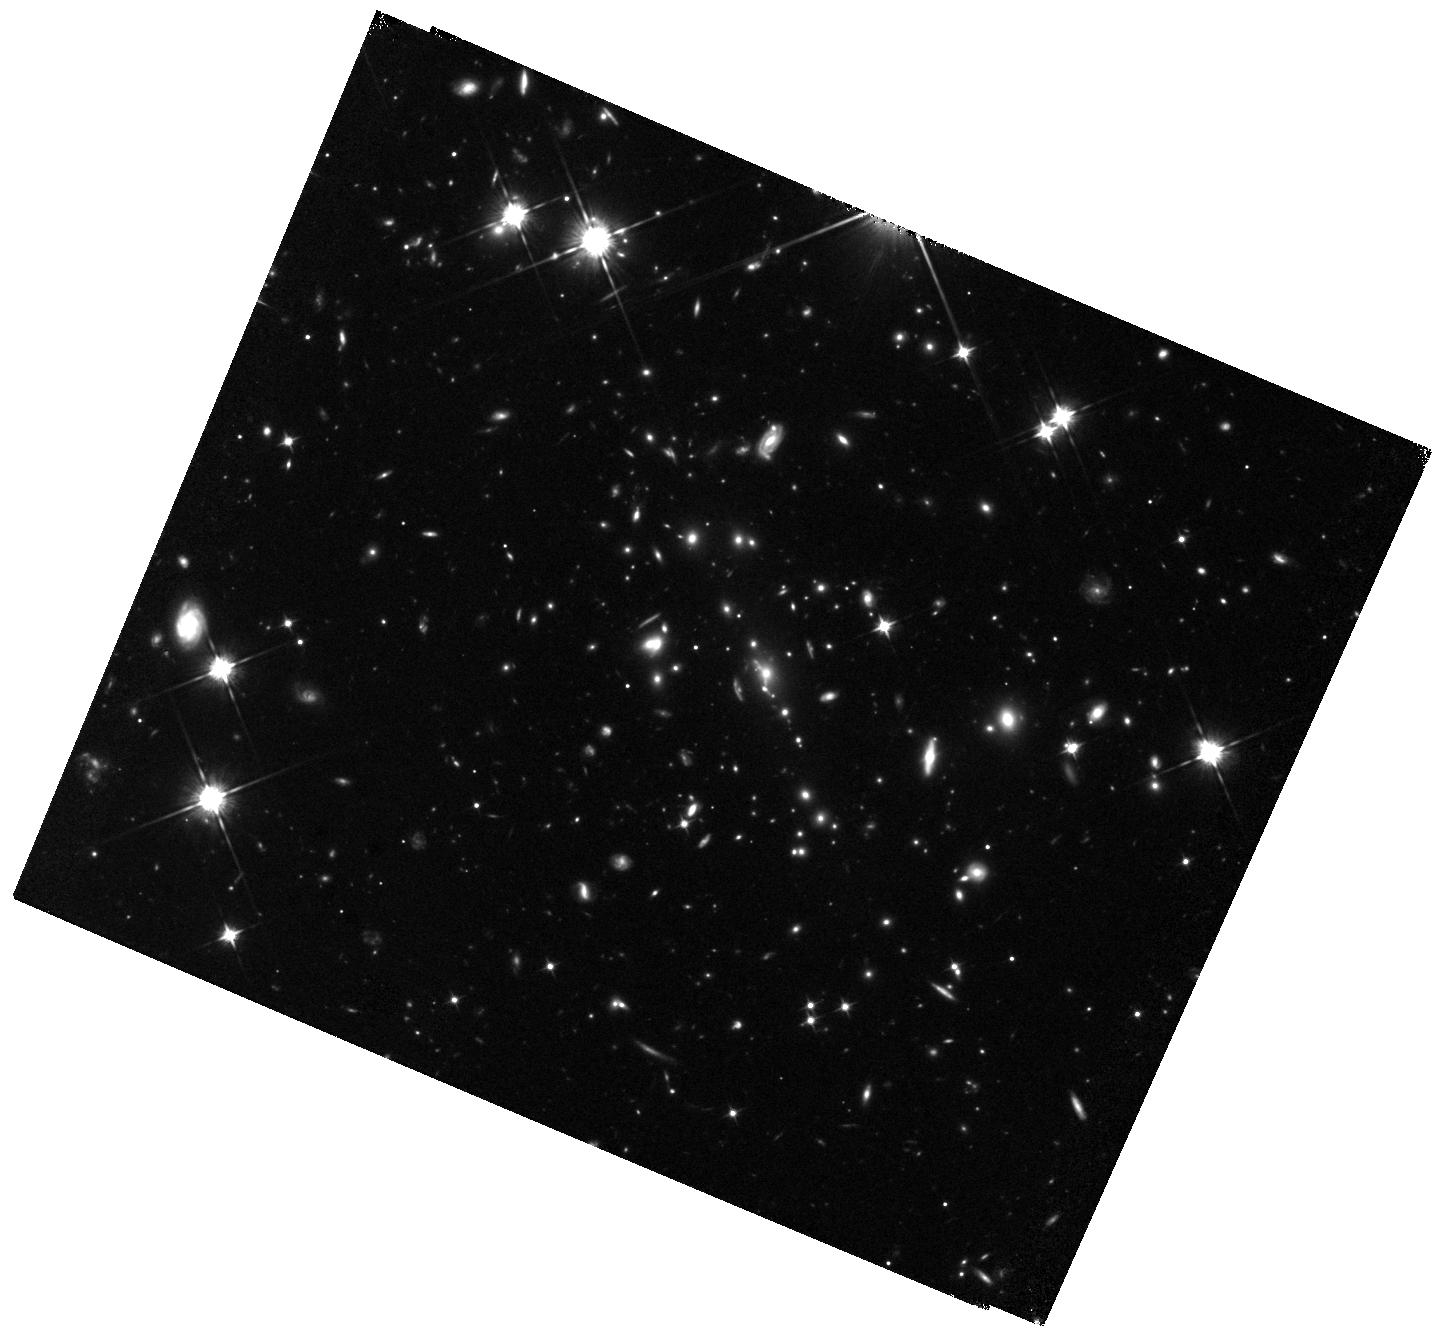
Target: SPT0615-JD. Instrument: WFC3/IR. Filter: F105W. Exposure: 47 min. Observation ID: hst_15920_01_wfc3_ir_f105w_ie5a01

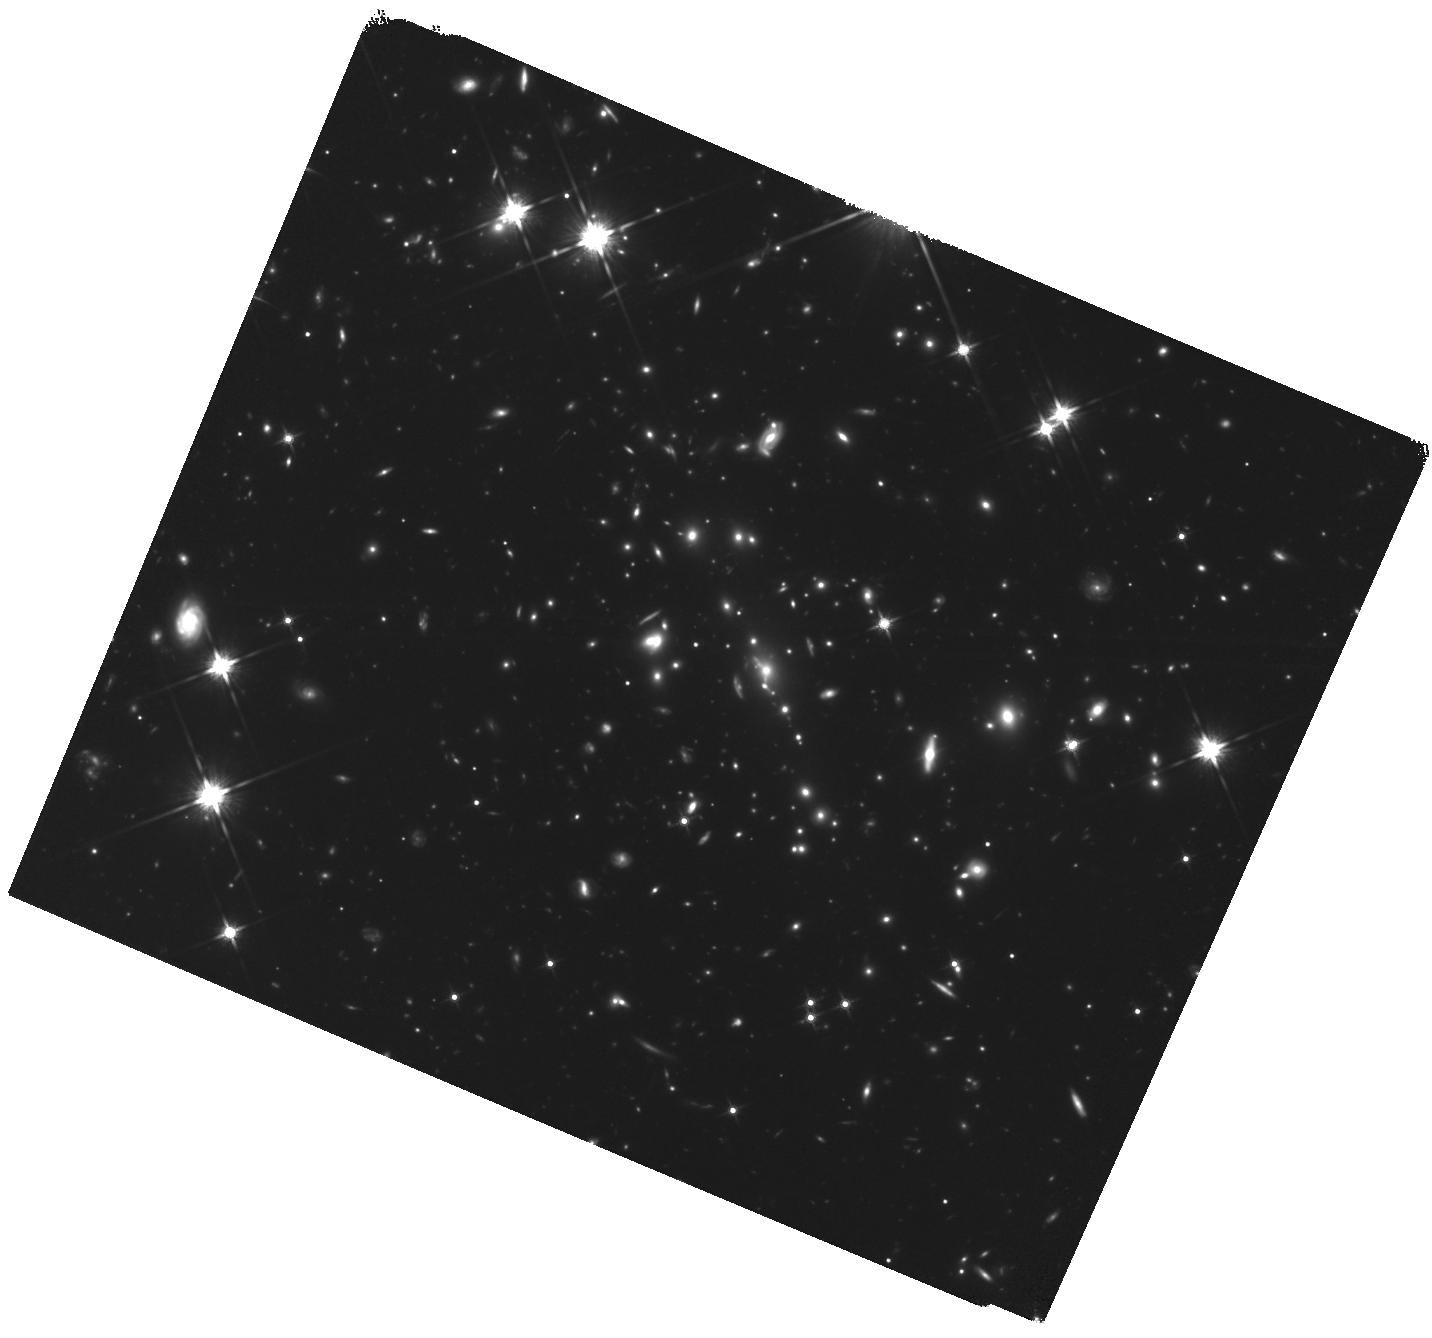
Target: SPT0615-JD. Instrument: WFC3/IR. Filter: F140W. Exposure: 1.6 h. Observation ID: hst_15920_02_wfc3_ir_f140w_ie5a02

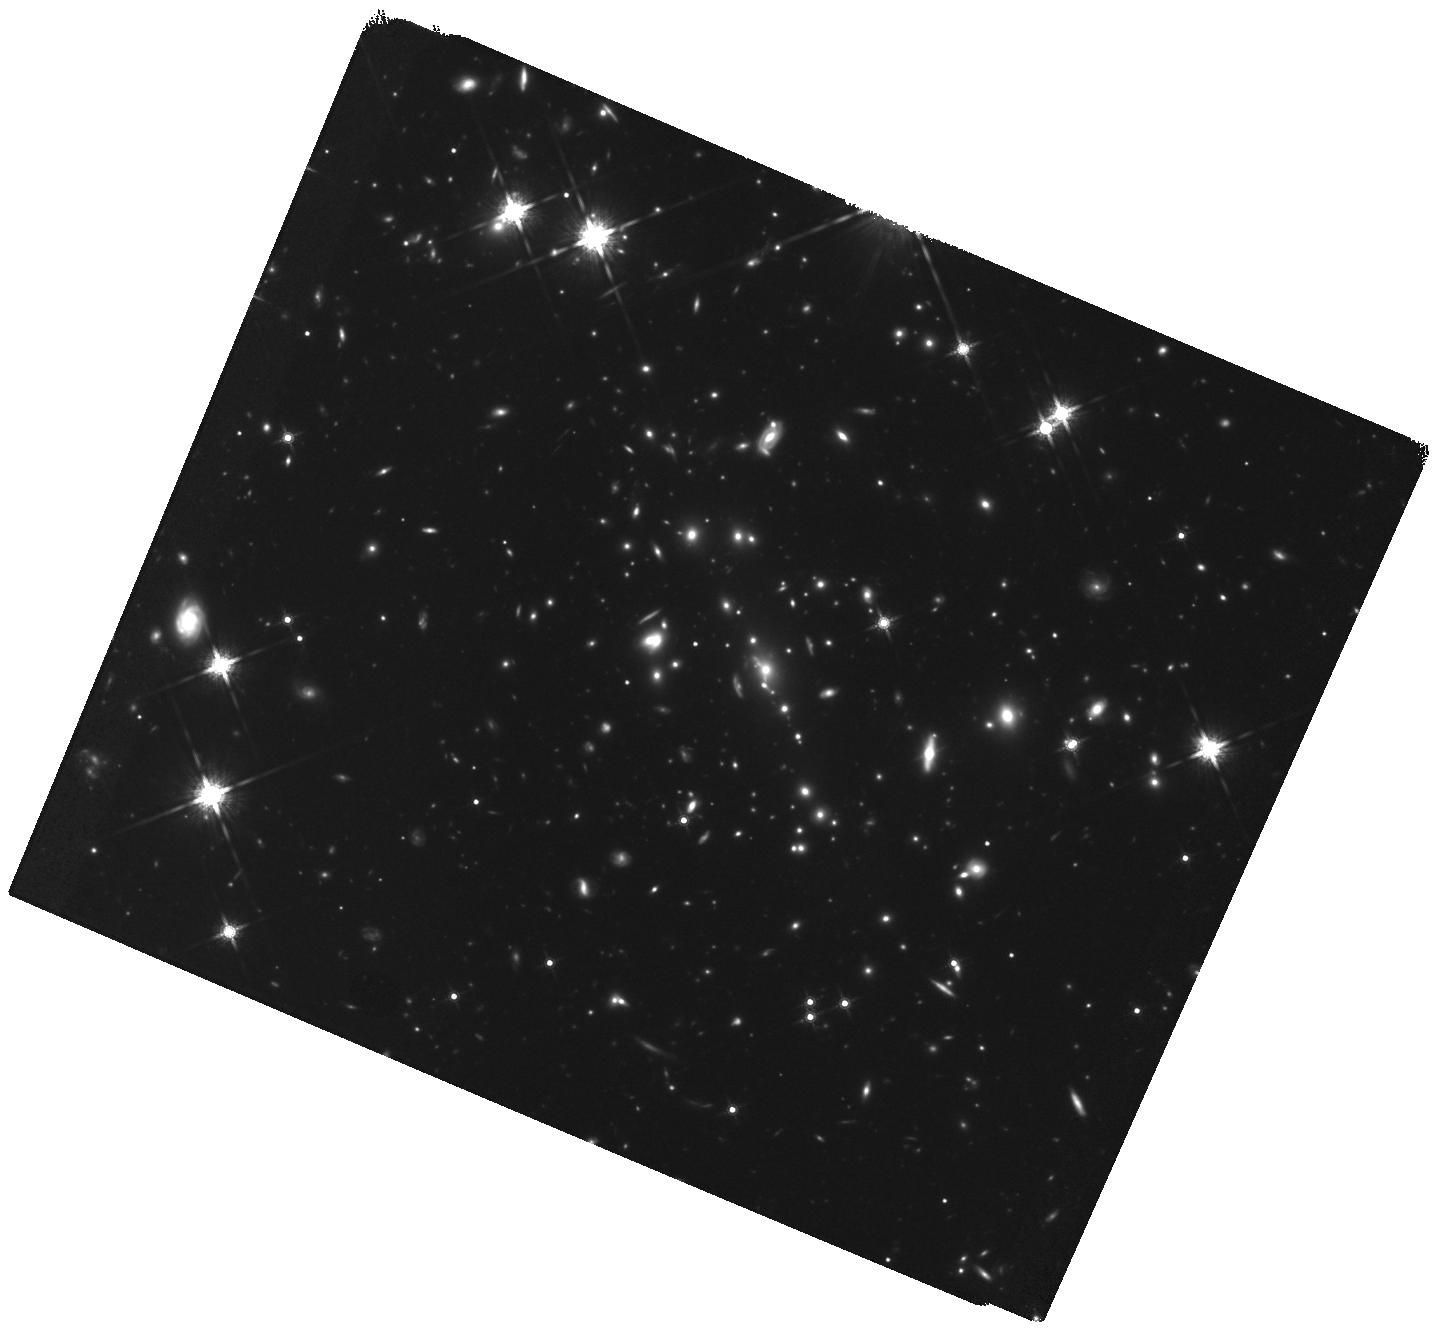
Target: SPT0615-JD. Instrument: WFC3/IR. Filter: F160W. Exposure: 1.6 h. Observation ID: hst_15920_03_wfc3_ir_f160w_ie5a03

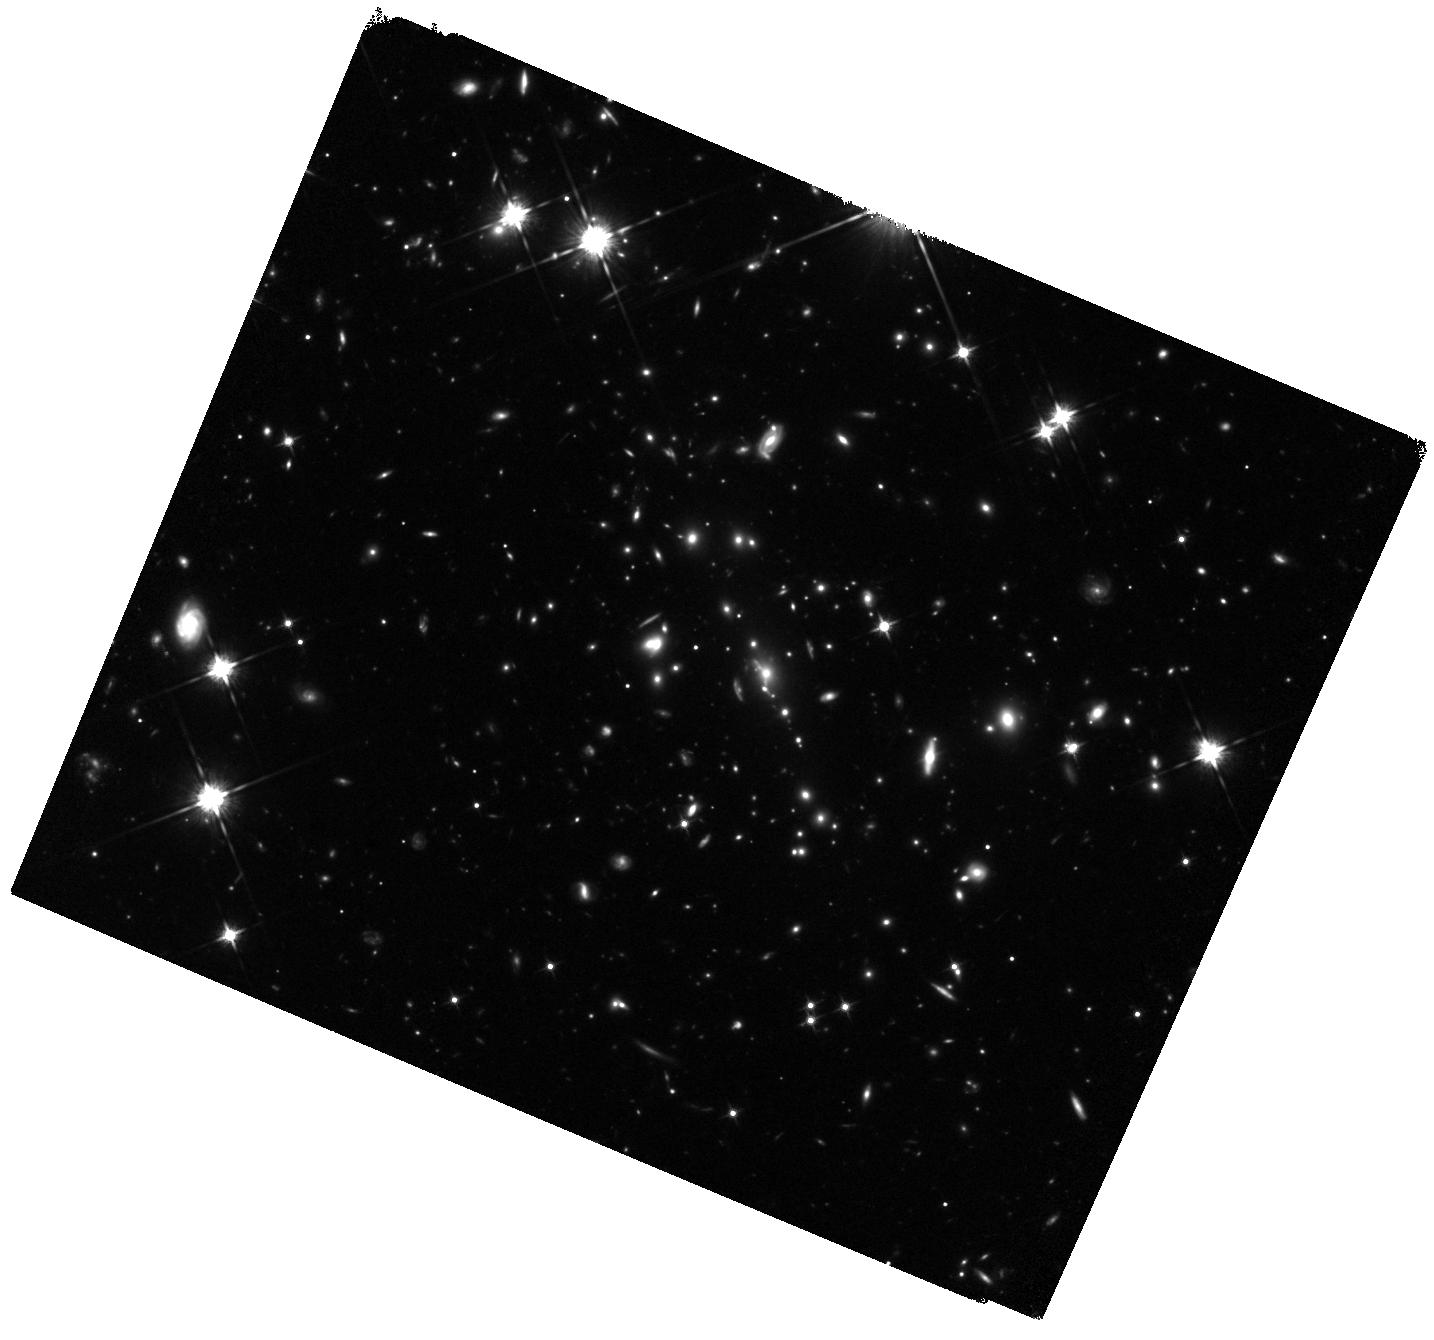
Target: SPT0615-JD. Instrument: WFC3/IR. Filter: F125W. Exposure: 47 min. Observation ID: hst_15920_01_wfc3_ir_f125w_ie5a01

RELICS: Unveiling the Most Distant Lensed Arc at z~10 (PI: Salmon, Brett)

We propose 6 orbits of follow-up infrared imaging on one of the most exciting discoveries to come from the 188-orbit HST Treasury program RELICS: a candidate z~10 galaxy strongly lensed into a bright arc. Out of all of the existing HST and Spitzer imaging programs searching for distant galaxies, this z~10 candidate is unique by its large lensed size, offering the rare chance to resolve spatial structure in a galaxy just 500 Myr after the big bang. A recent ALMA search discovered a tentative 4-sigma detection of the [OIII] 88\micron\ fine structure line at z~10.2 (private communication), although deeper data are needed. However, the distinct spatial features and the two predicted lensed counter images are not discernible in the shallow HST RELICS discovery images. Here we propose a total of 6 orbits of deeper WFC3/IR imaging (1 each in F105W and F125W, 2 each in F140W and F160W) to: (1) reveal the extended arc morphology in more detail (2) detect one or both lensed counter images, improving the lens model and producing geometric verification of the arc redshift (3) deepen the imaging on the large number of lensed z~6-8 candidates (26 candidates, 2nd highest among all 41 RELICS cluster fields), improving constraints on the faint-end of the rest-UV luminosity function This prolific lensing cluster and the z~10 arc promises to be favorite targets for JWST observations in Cycle 1 and beyond. This discovery of a z~10 galaxy bright enough for detailed and resolved study required a large search area of many lensing clusters and may not be replicated in JWST's lifetime.